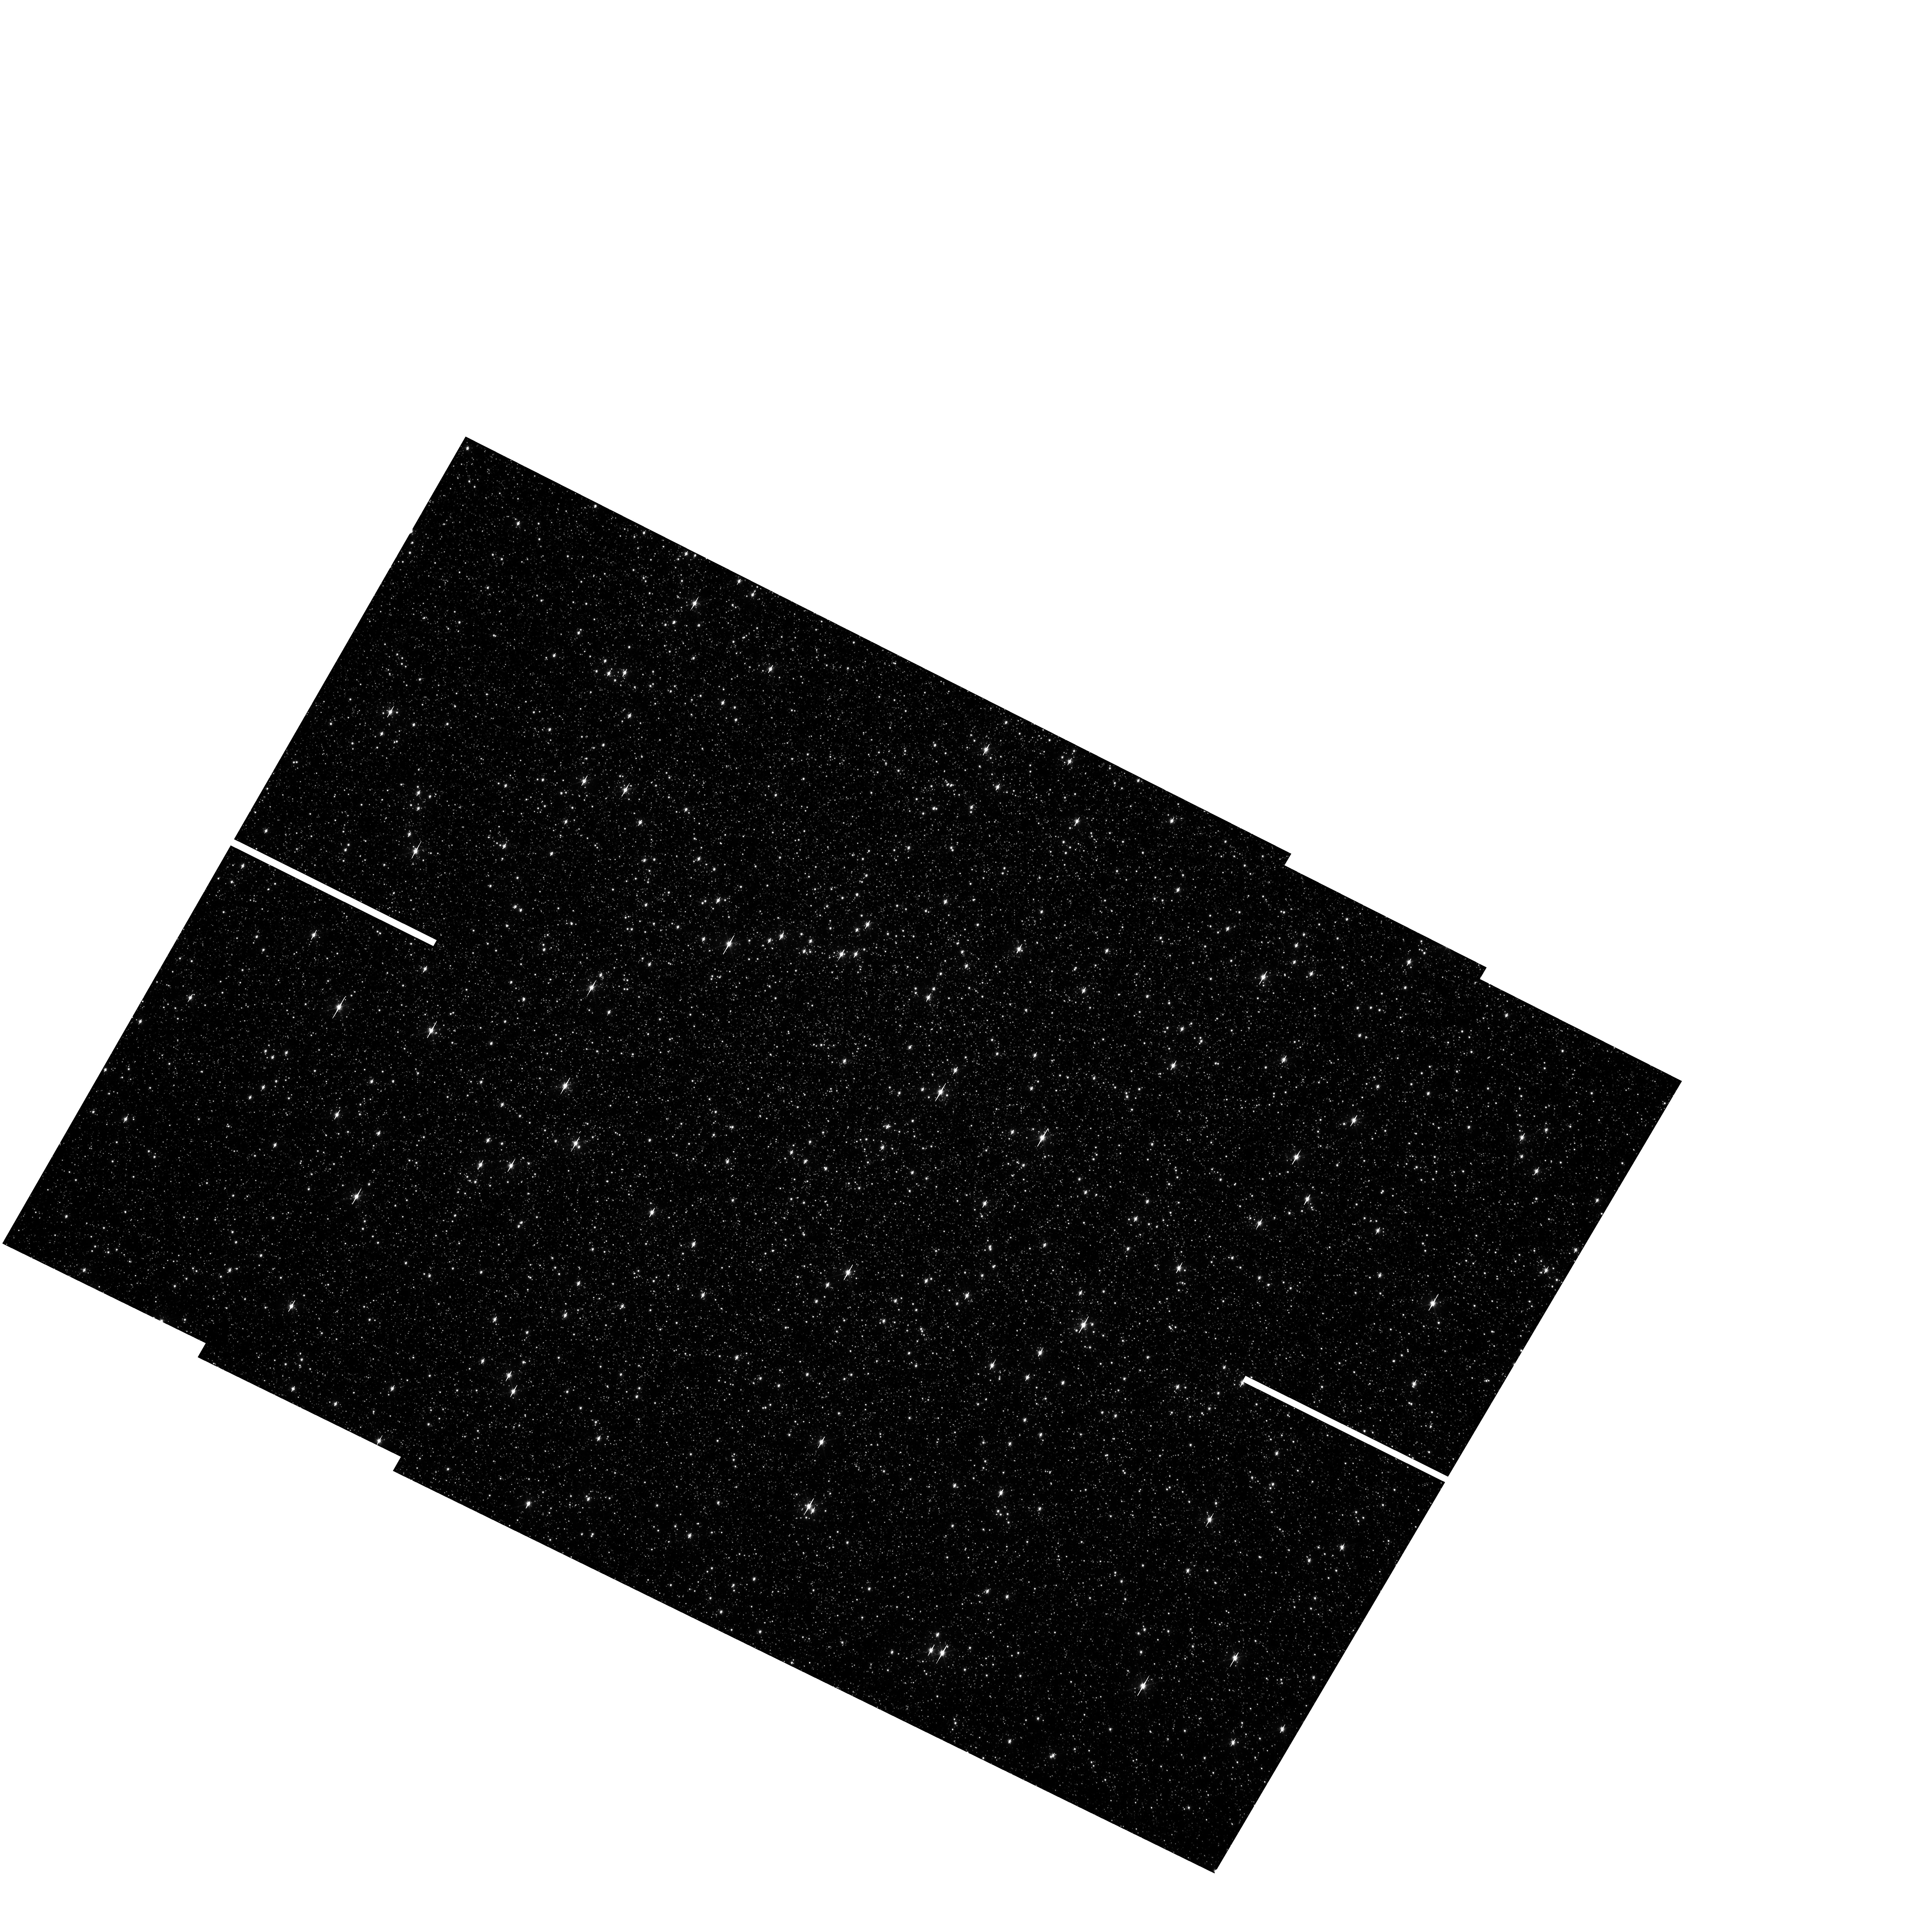
Target: OMEGACEN. Instrument: WFC3/UVIS. Filter: F606W. Exposure: 2 min. Observation ID: hst_11911_03_wfc3_uvis_f606w_ibc303

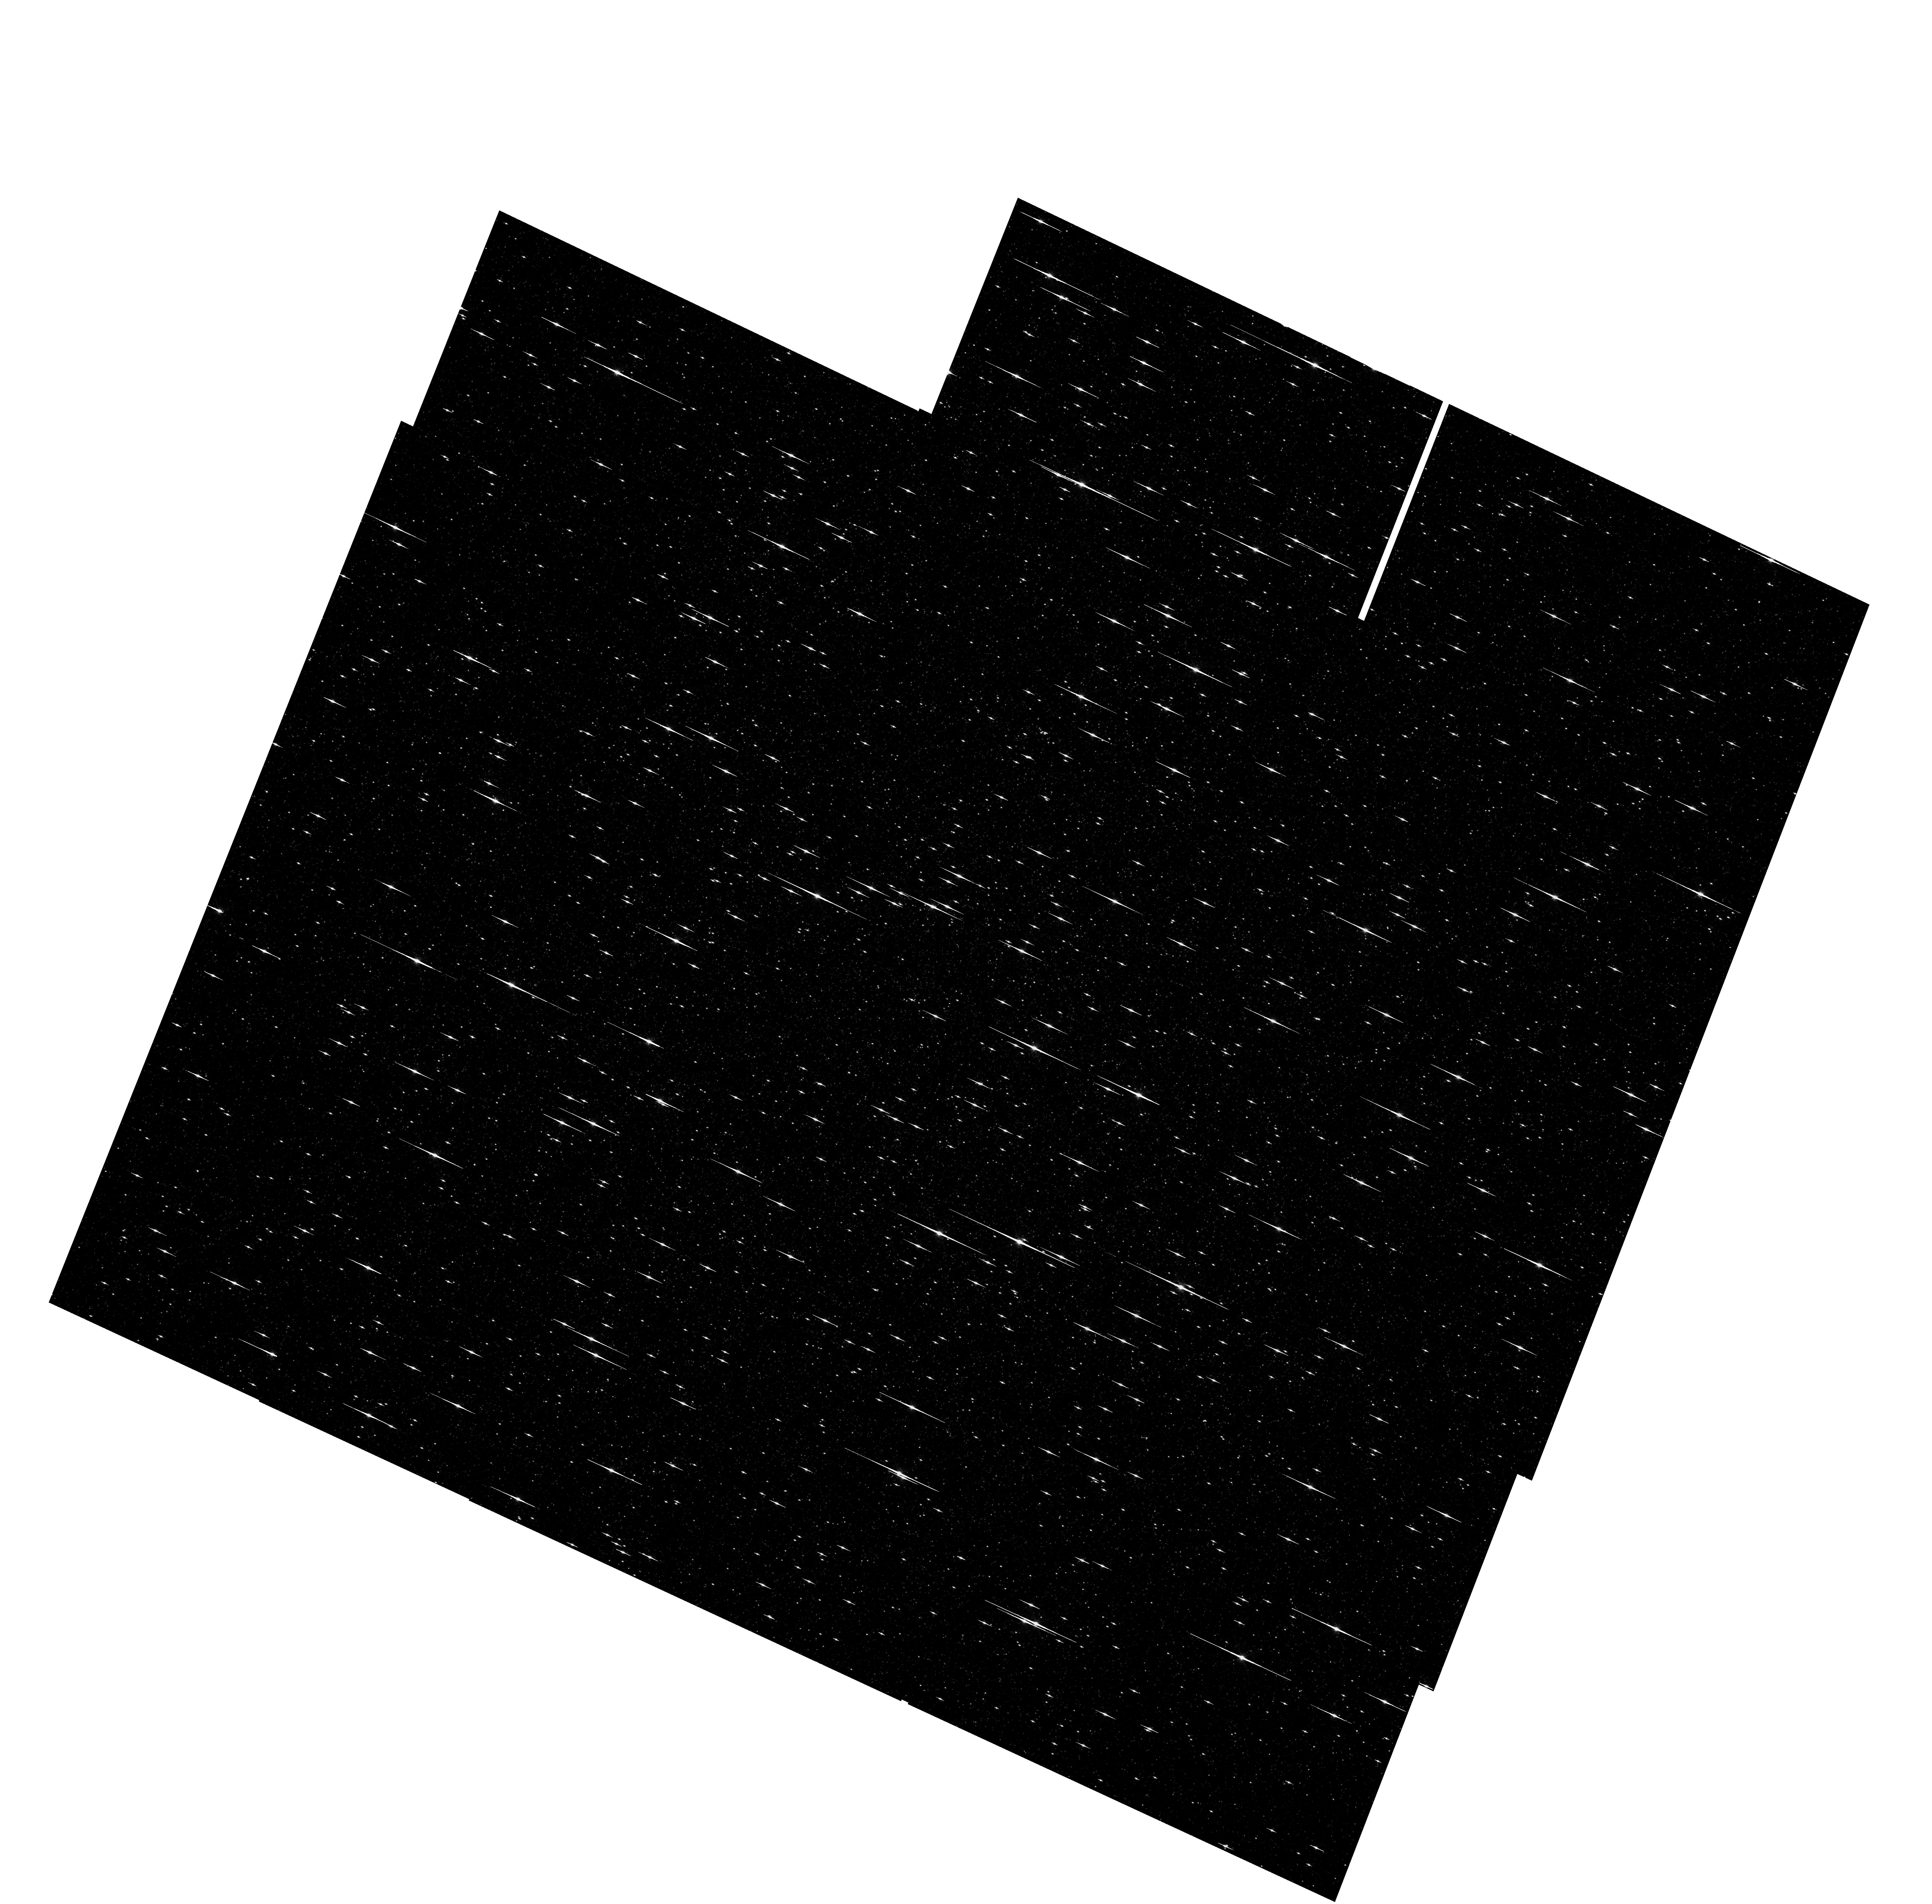
Target: OMEGACEN. Instrument: WFC3/UVIS. Filter: F775W. Exposure: 35 min. Observation ID: hst_11911_06_wfc3_uvis_f775w_ibc306

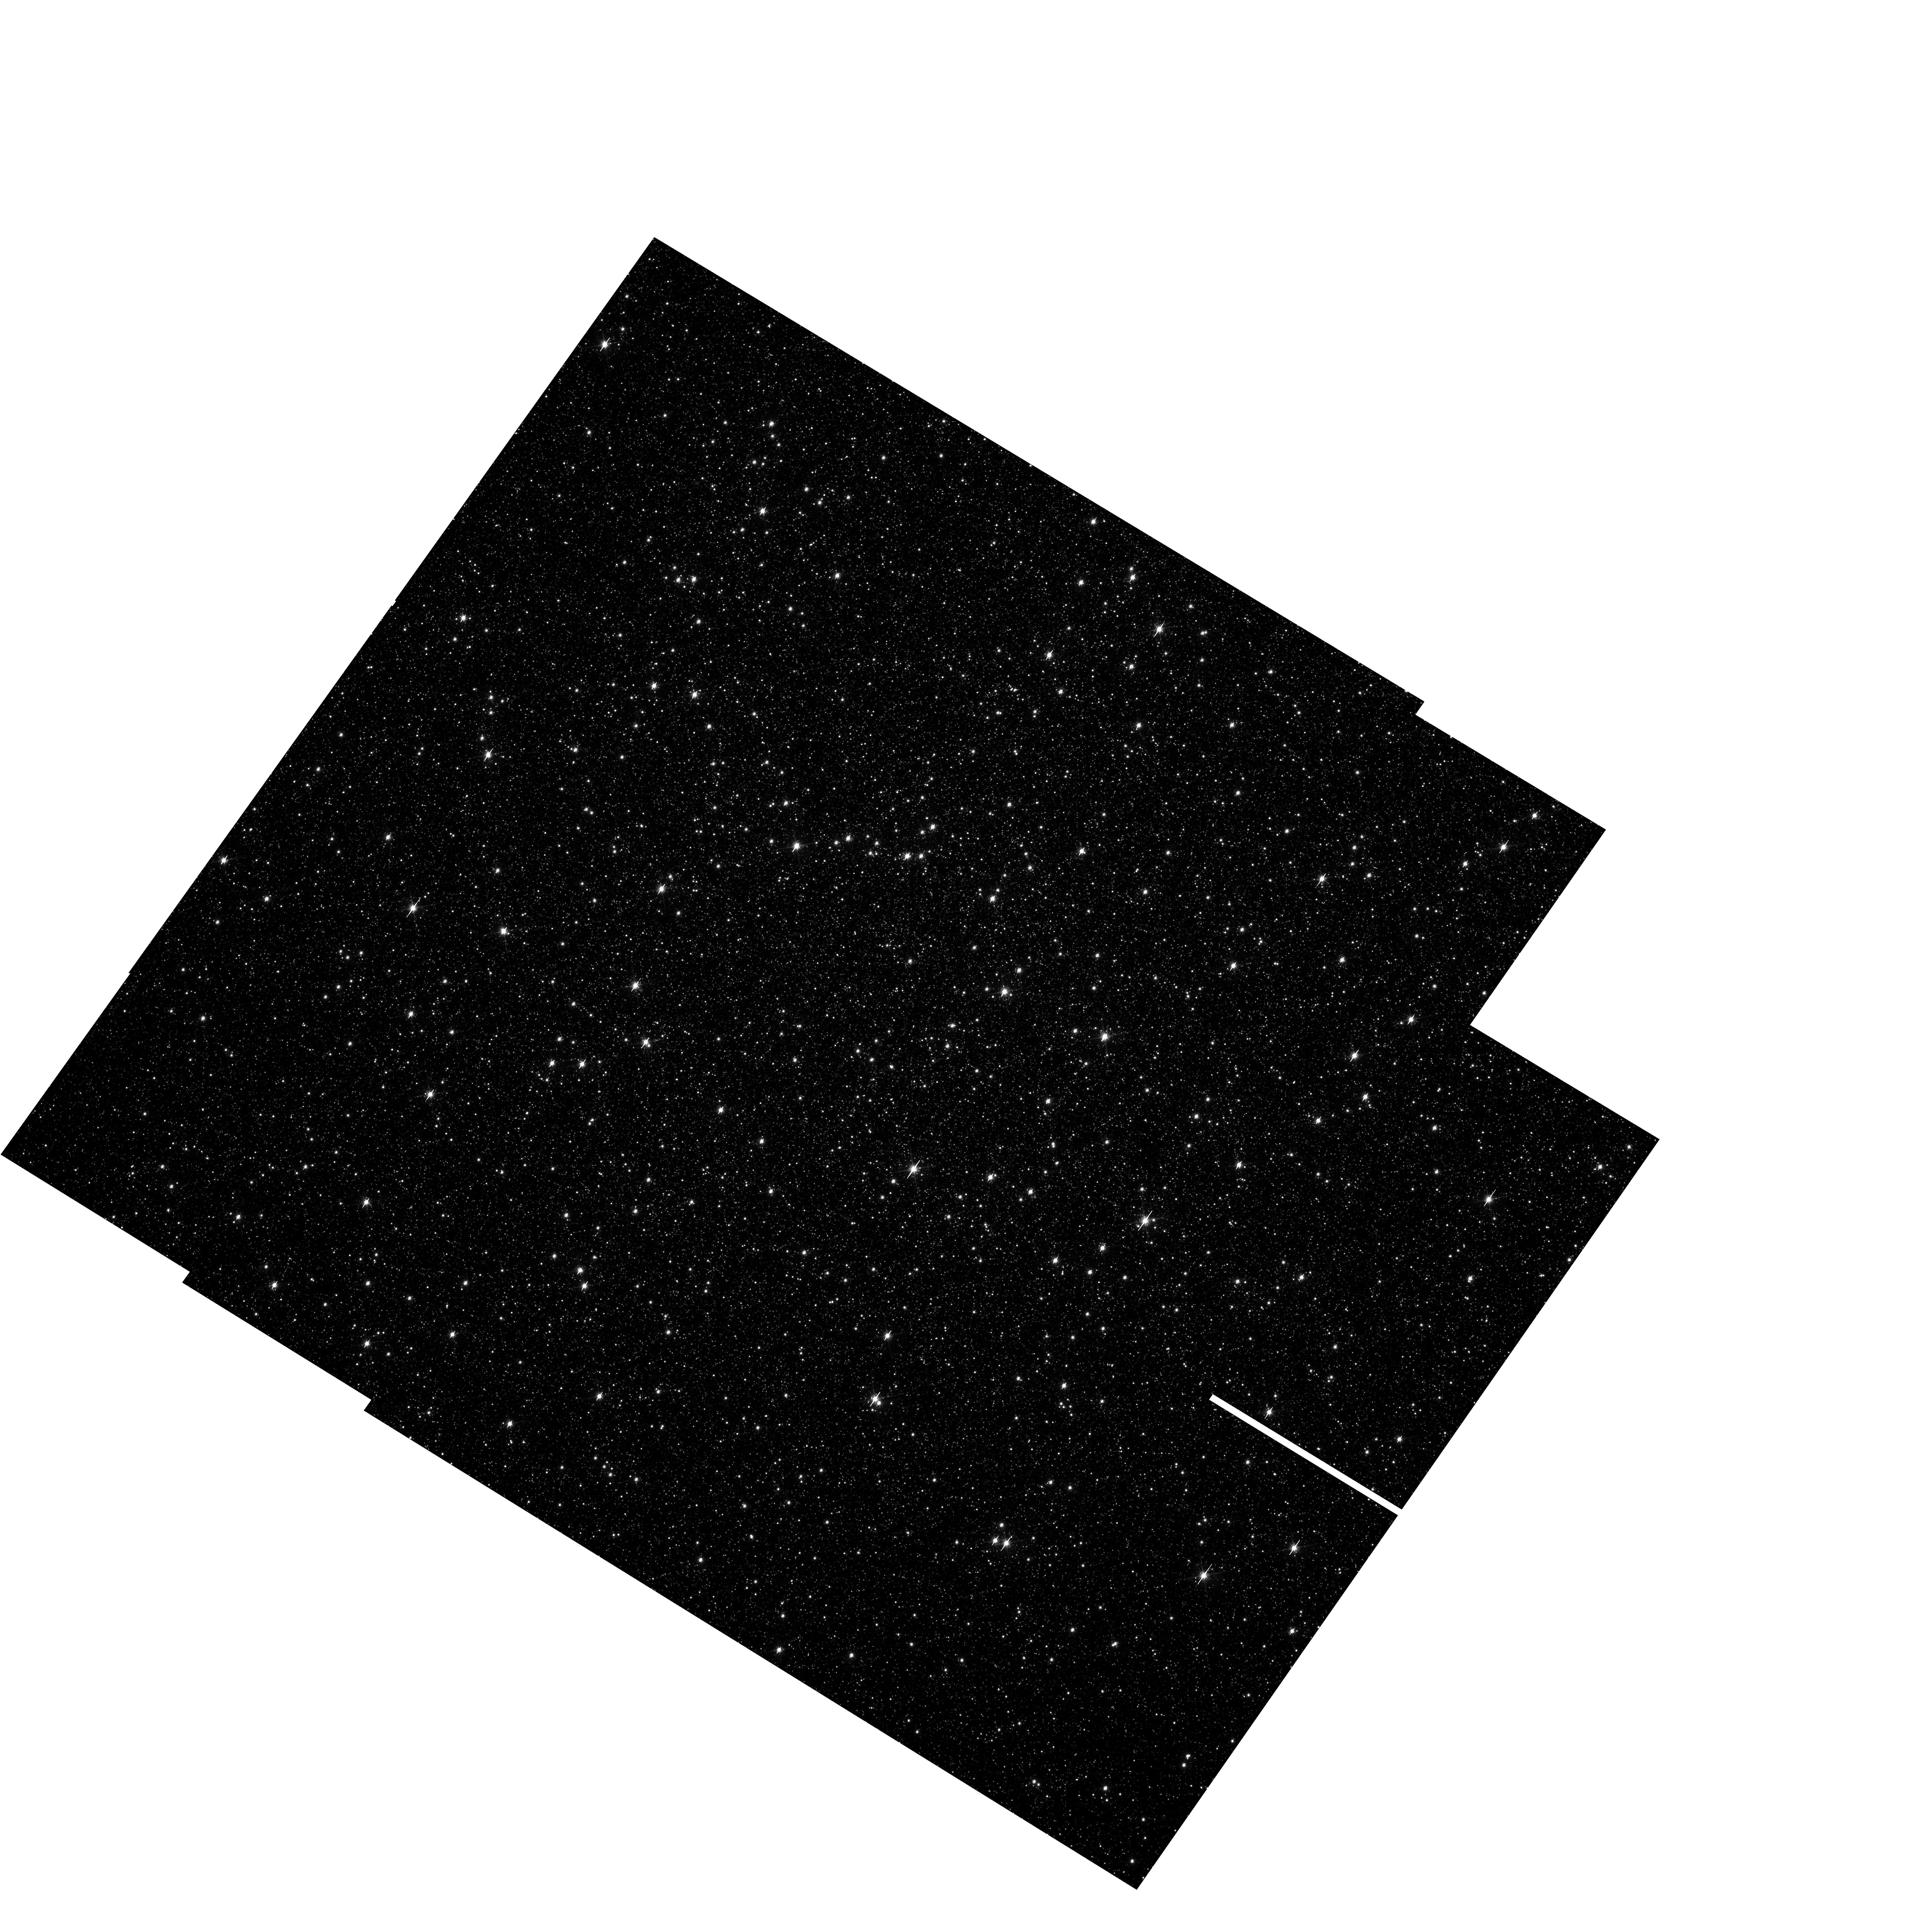
Target: OMEGACEN. Instrument: WFC3/UVIS. Filter: F814W. Exposure: 3 min. Observation ID: hst_11911_07_wfc3_uvis_f814w_ibc307

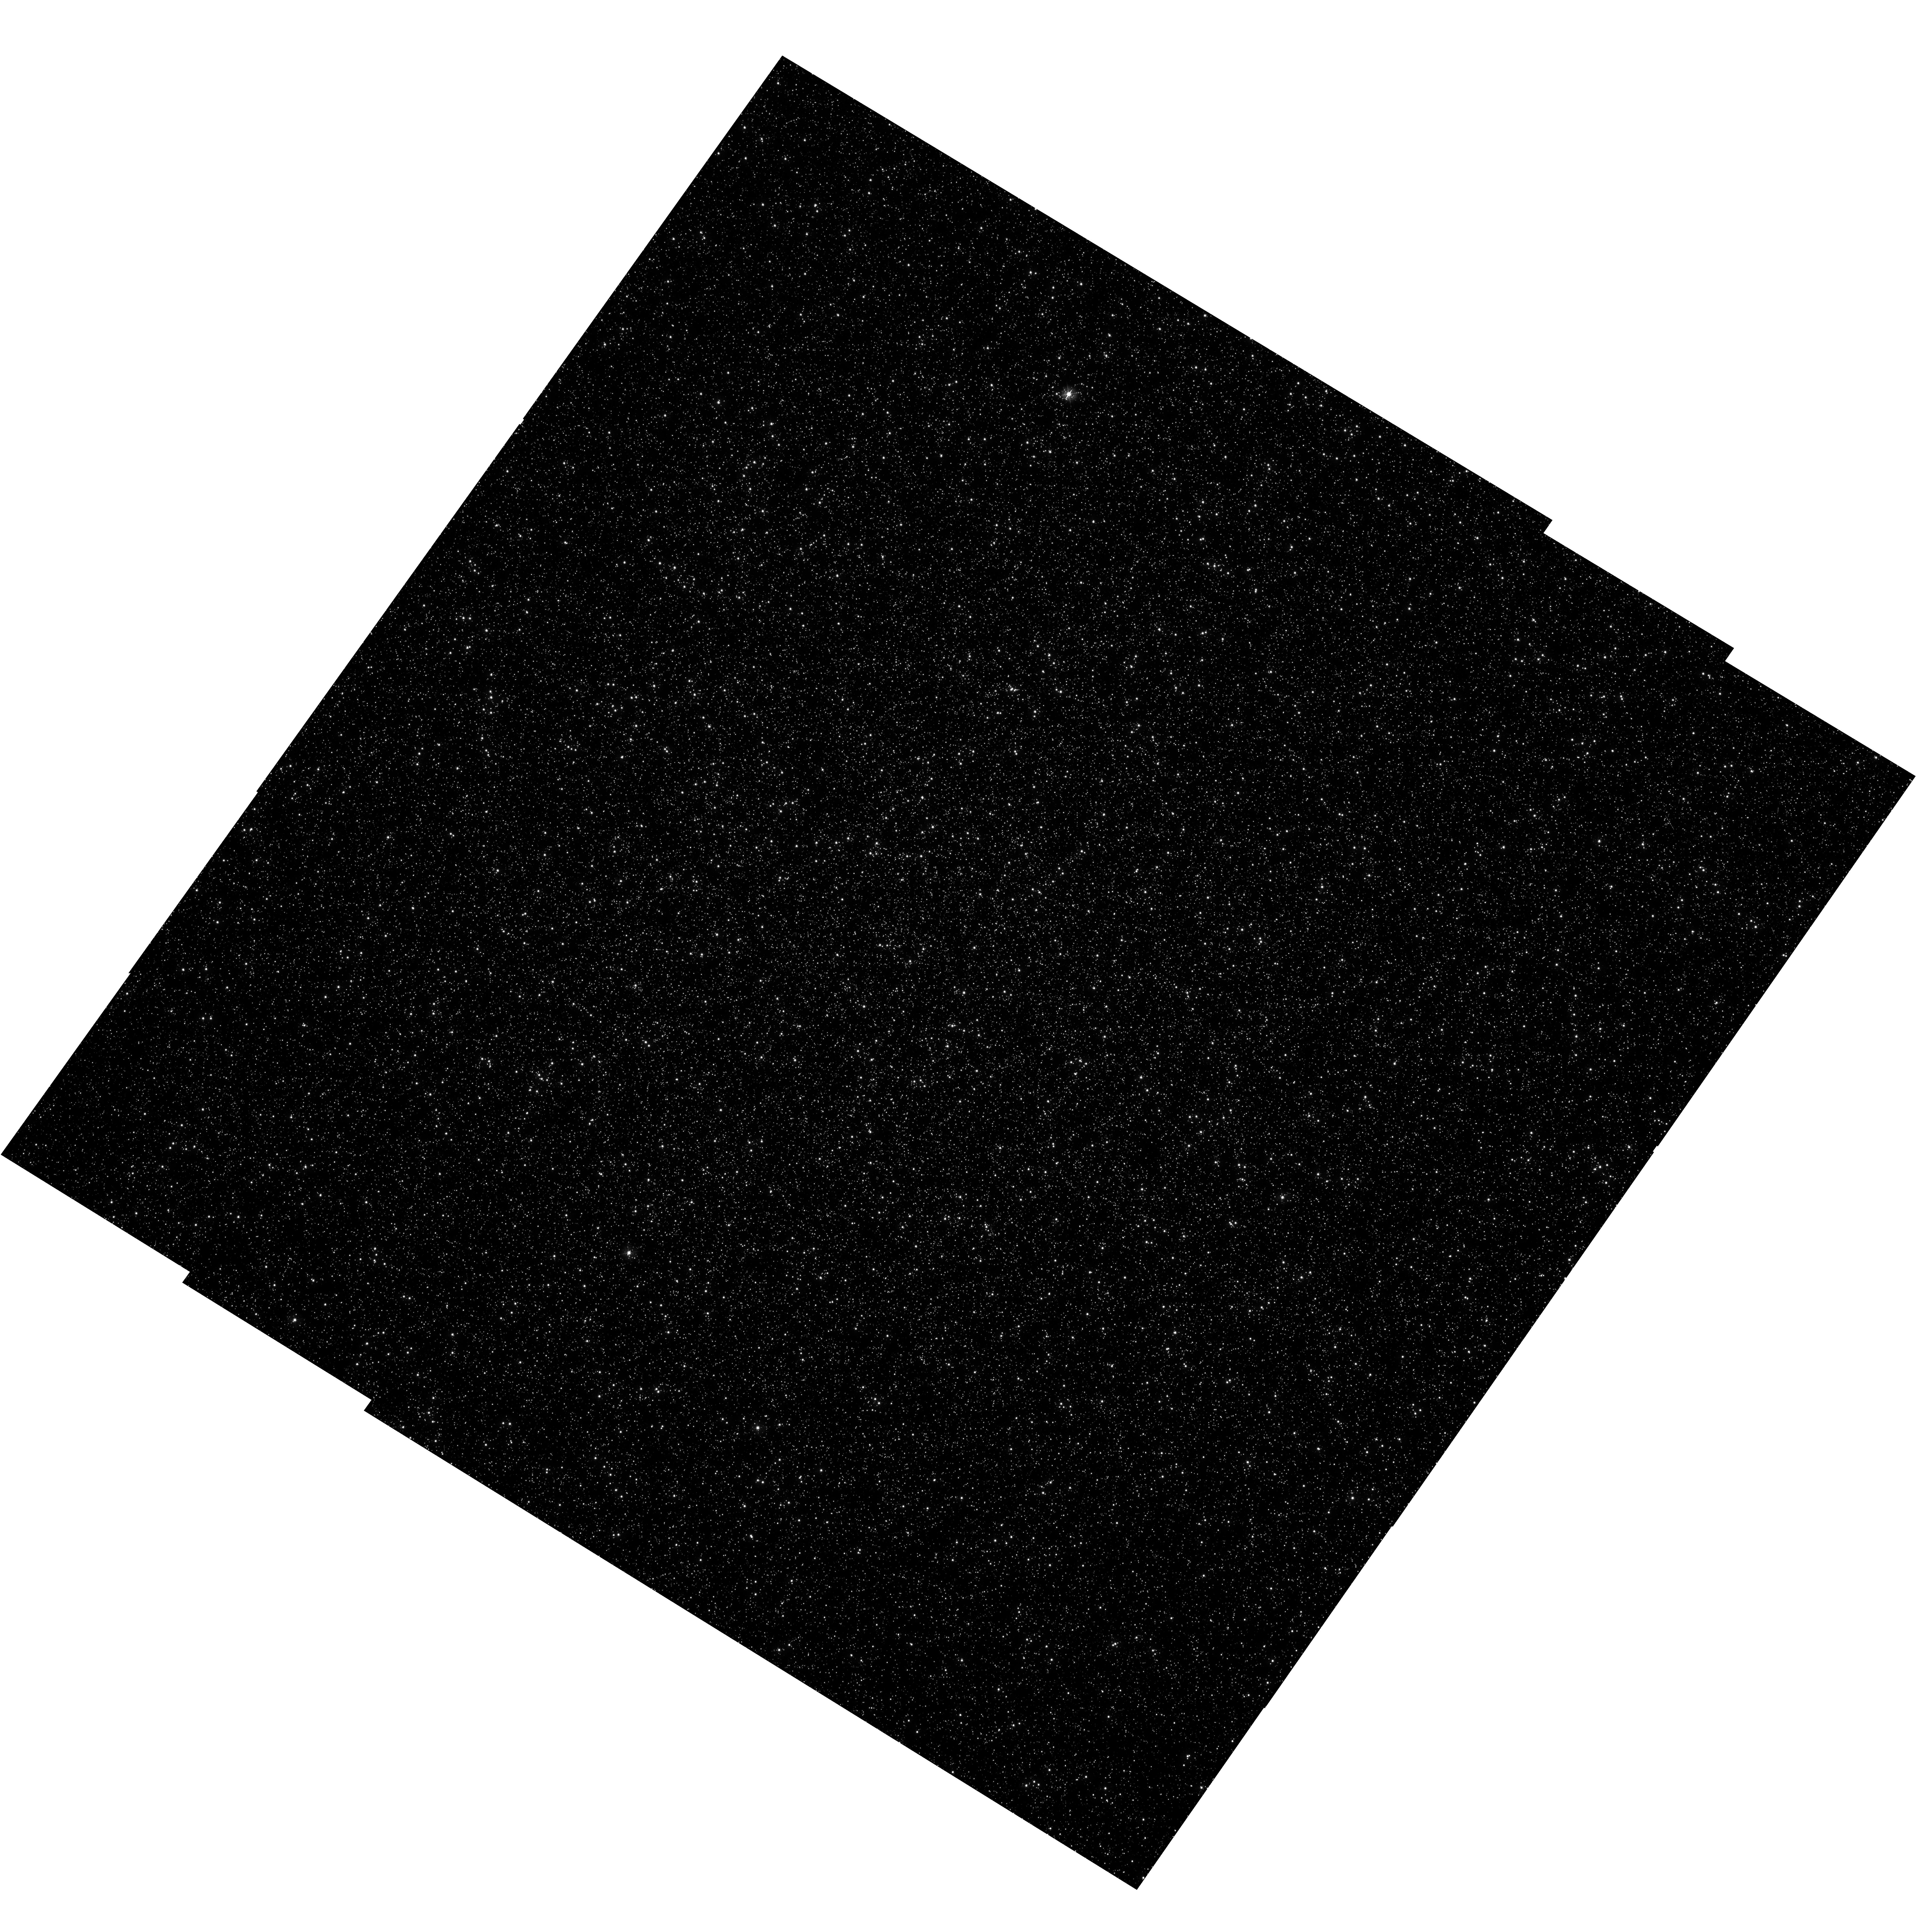
Target: OMEGACEN. Instrument: WFC3/UVIS. Filter: F336W. Exposure: 52 min. Observation ID: hst_11911_07_wfc3_uvis_f336w_ibc307

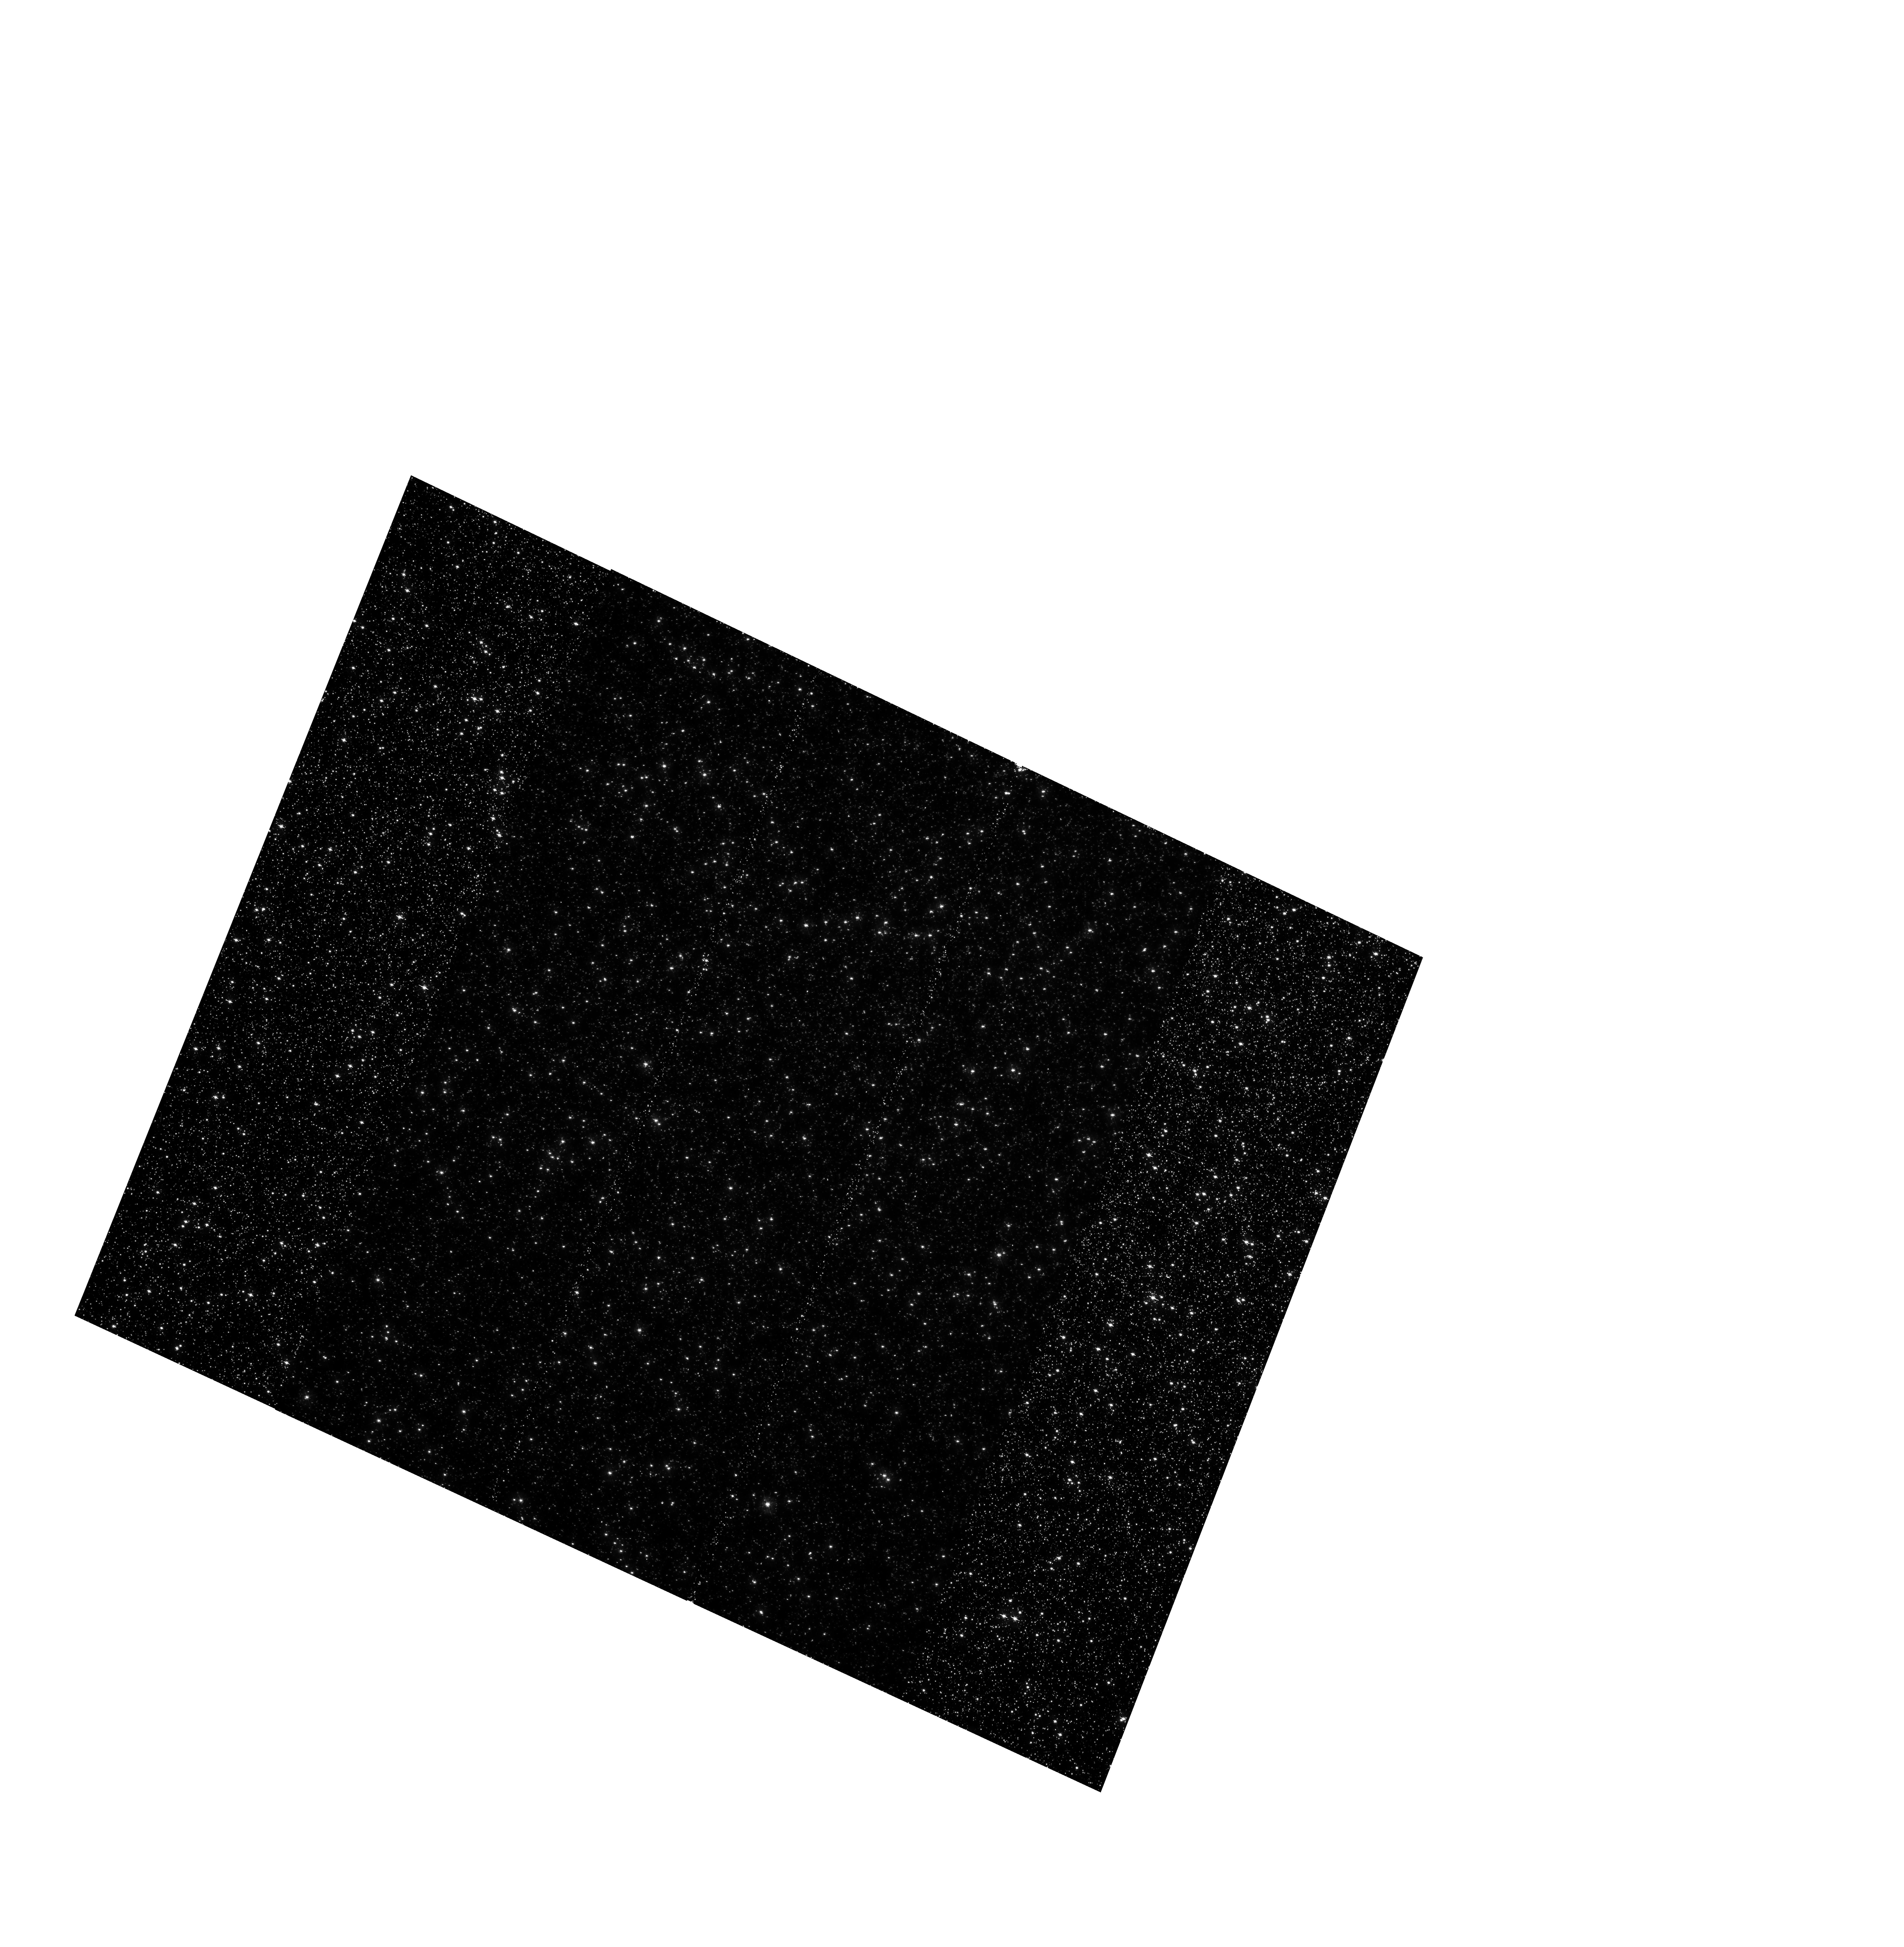
Target: OMEGACEN. Instrument: WFC3/UVIS. Filter: F390W. Exposure: 12 min. Observation ID: hst_11911_05_wfc3_uvis_f390w_ibc305

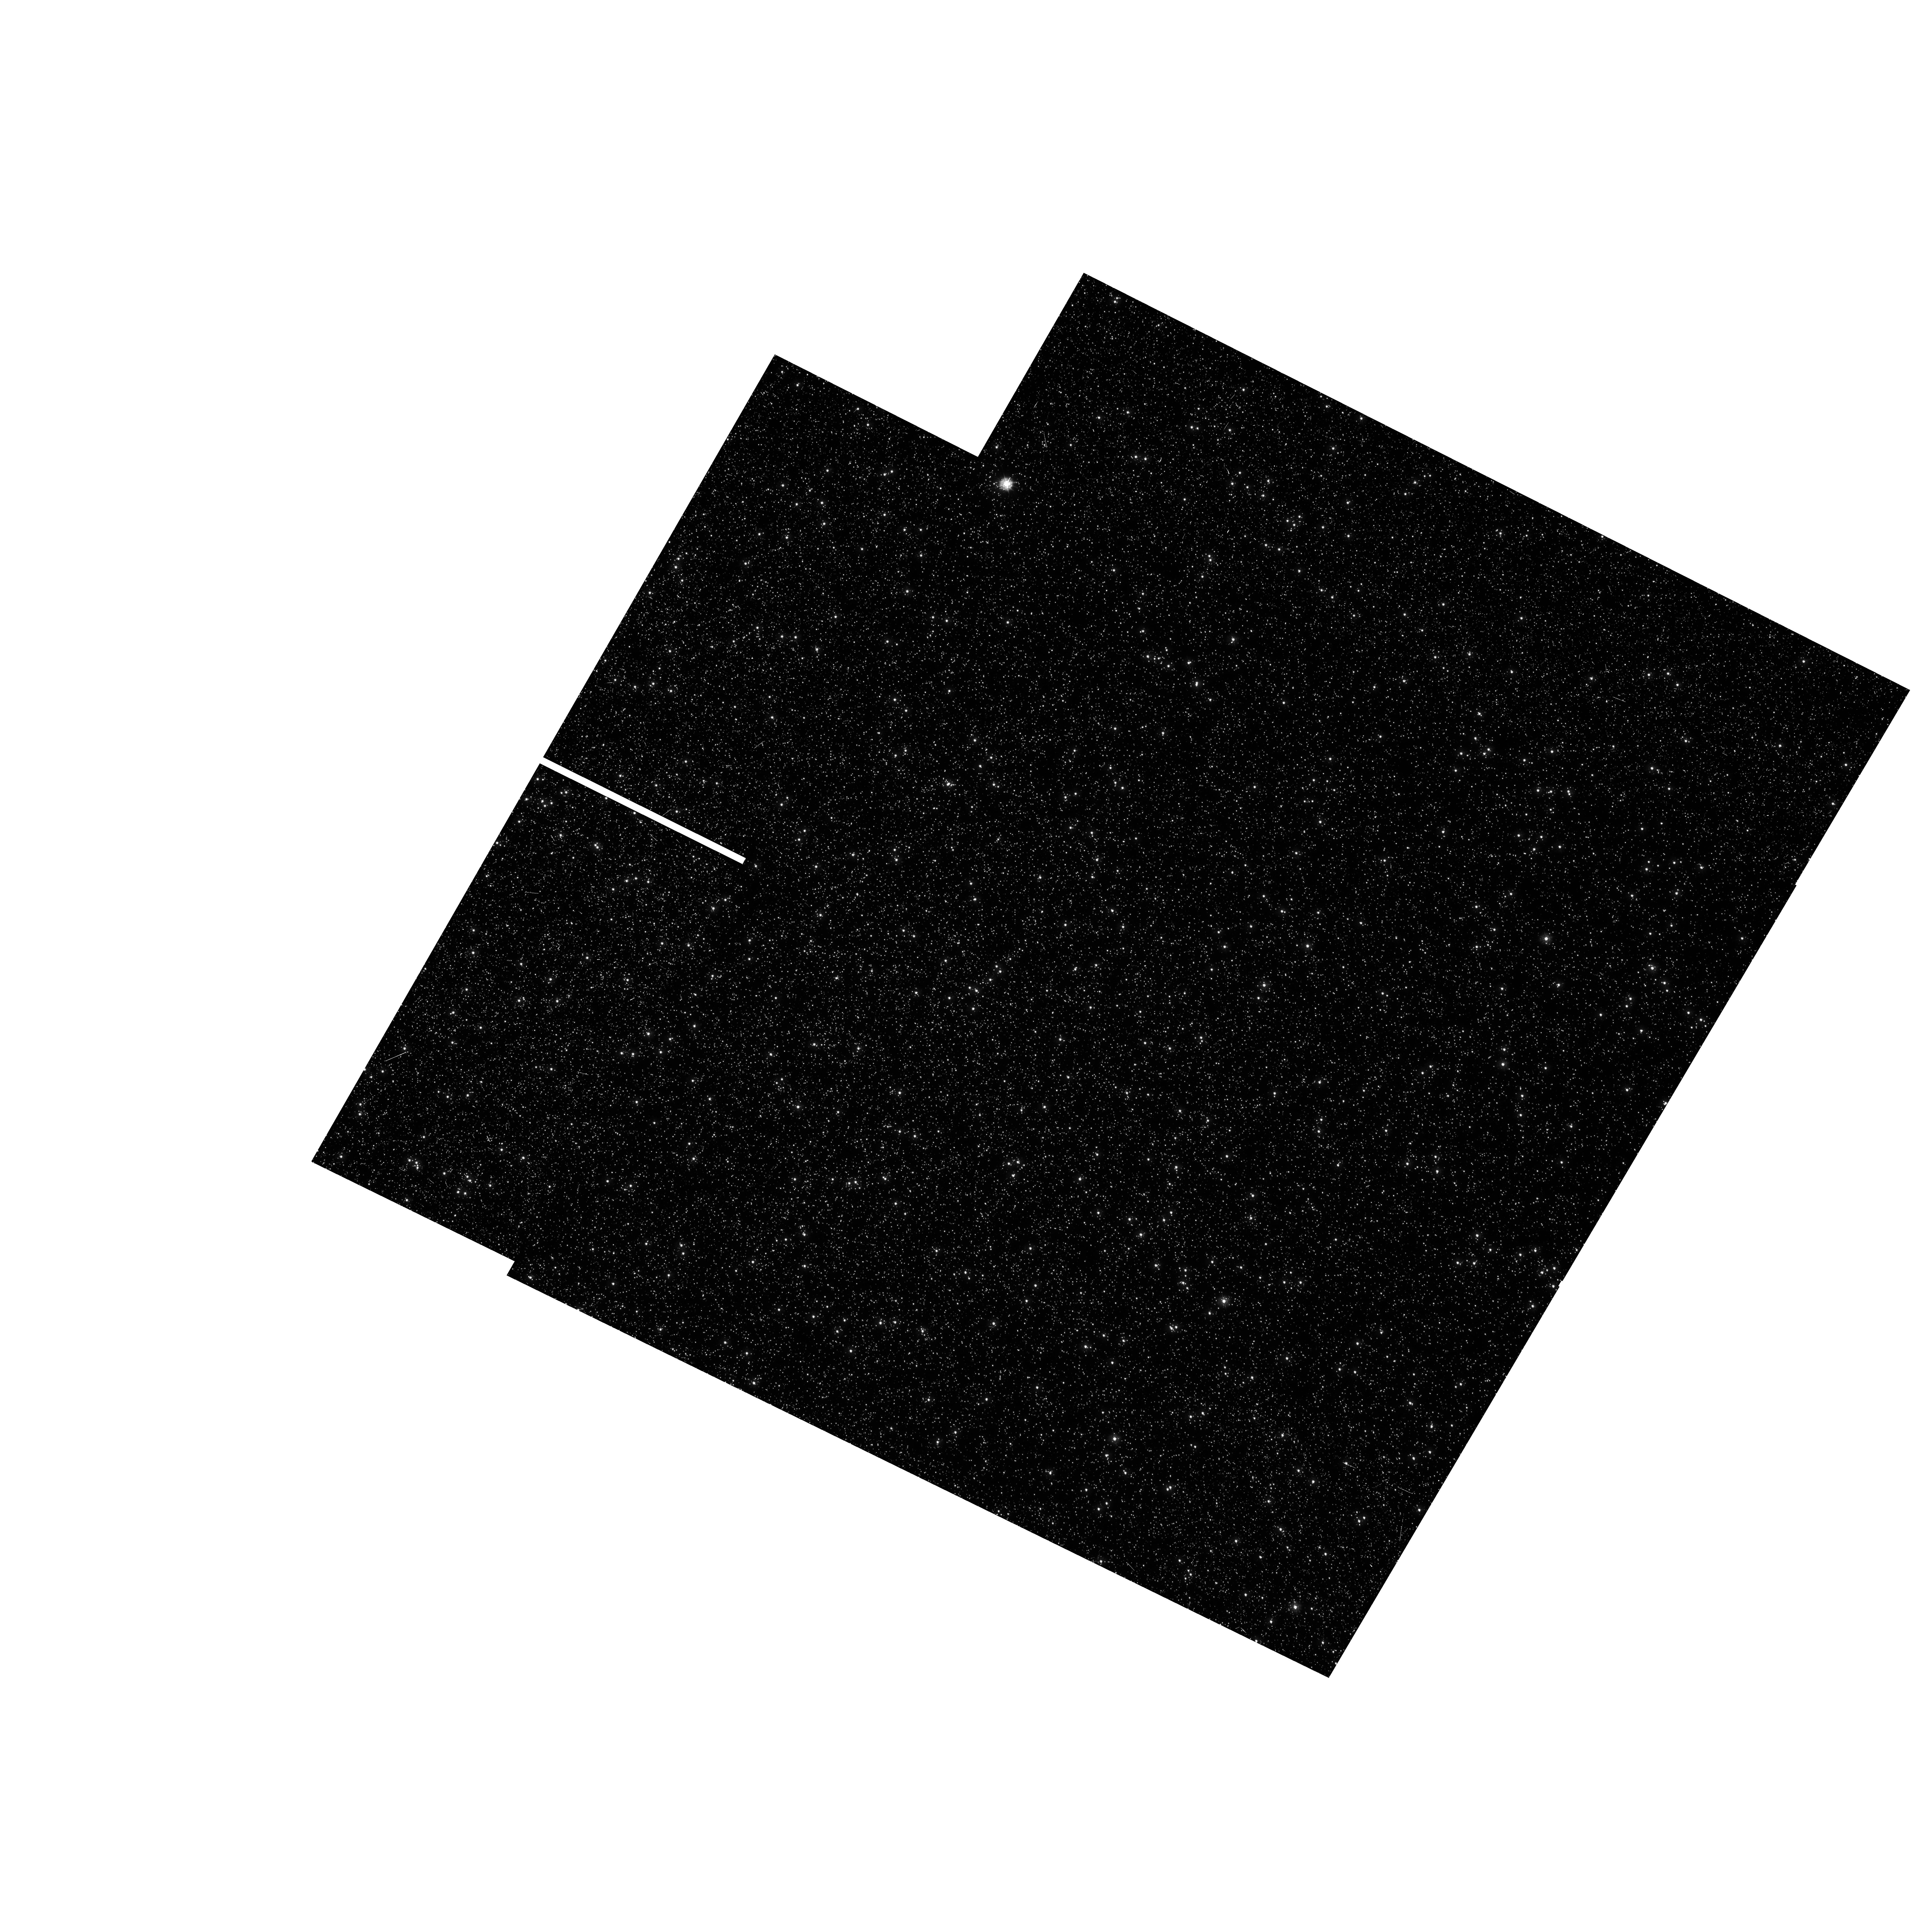
Target: OMEGACEN. Instrument: WFC3/UVIS. Filter: F275W. Exposure: 40 min. Observation ID: hst_11911_01_wfc3_uvis_f275w_ibc301

UVIS L-Flats and Geometric Distortion (PI: Sabbi, Elena)

Multiple pointing observations of the globular cluster Omega Centauri (NGC 5139) will be used to measure the filter-dependent low frequency flat field (L-flat) corrections and stability for a key set of 10 broadband filters used by GO programs. The selected filters are F225W, F275W, F336W, F390W, F438W, F555W, F606W, F775W, F814W and F850LP. By measuring relative changes in brightness of a star over different portions of the detector, we will determine local variations in the UVIS detector response. The broad wavelength range covered by these observations will allow us to derive the L-flat correction for the remaining wide, medium and narrow-band UVIS filters. The same data will also be used to determin and correct the geometric distotrion that affects UVIS data. The broad wavelength range covered by these observations will allow us to measure the geometric distortion dependence with wavelength and filters and to provide the most appropriate correction over the entire wavelength range provided by UVIS.